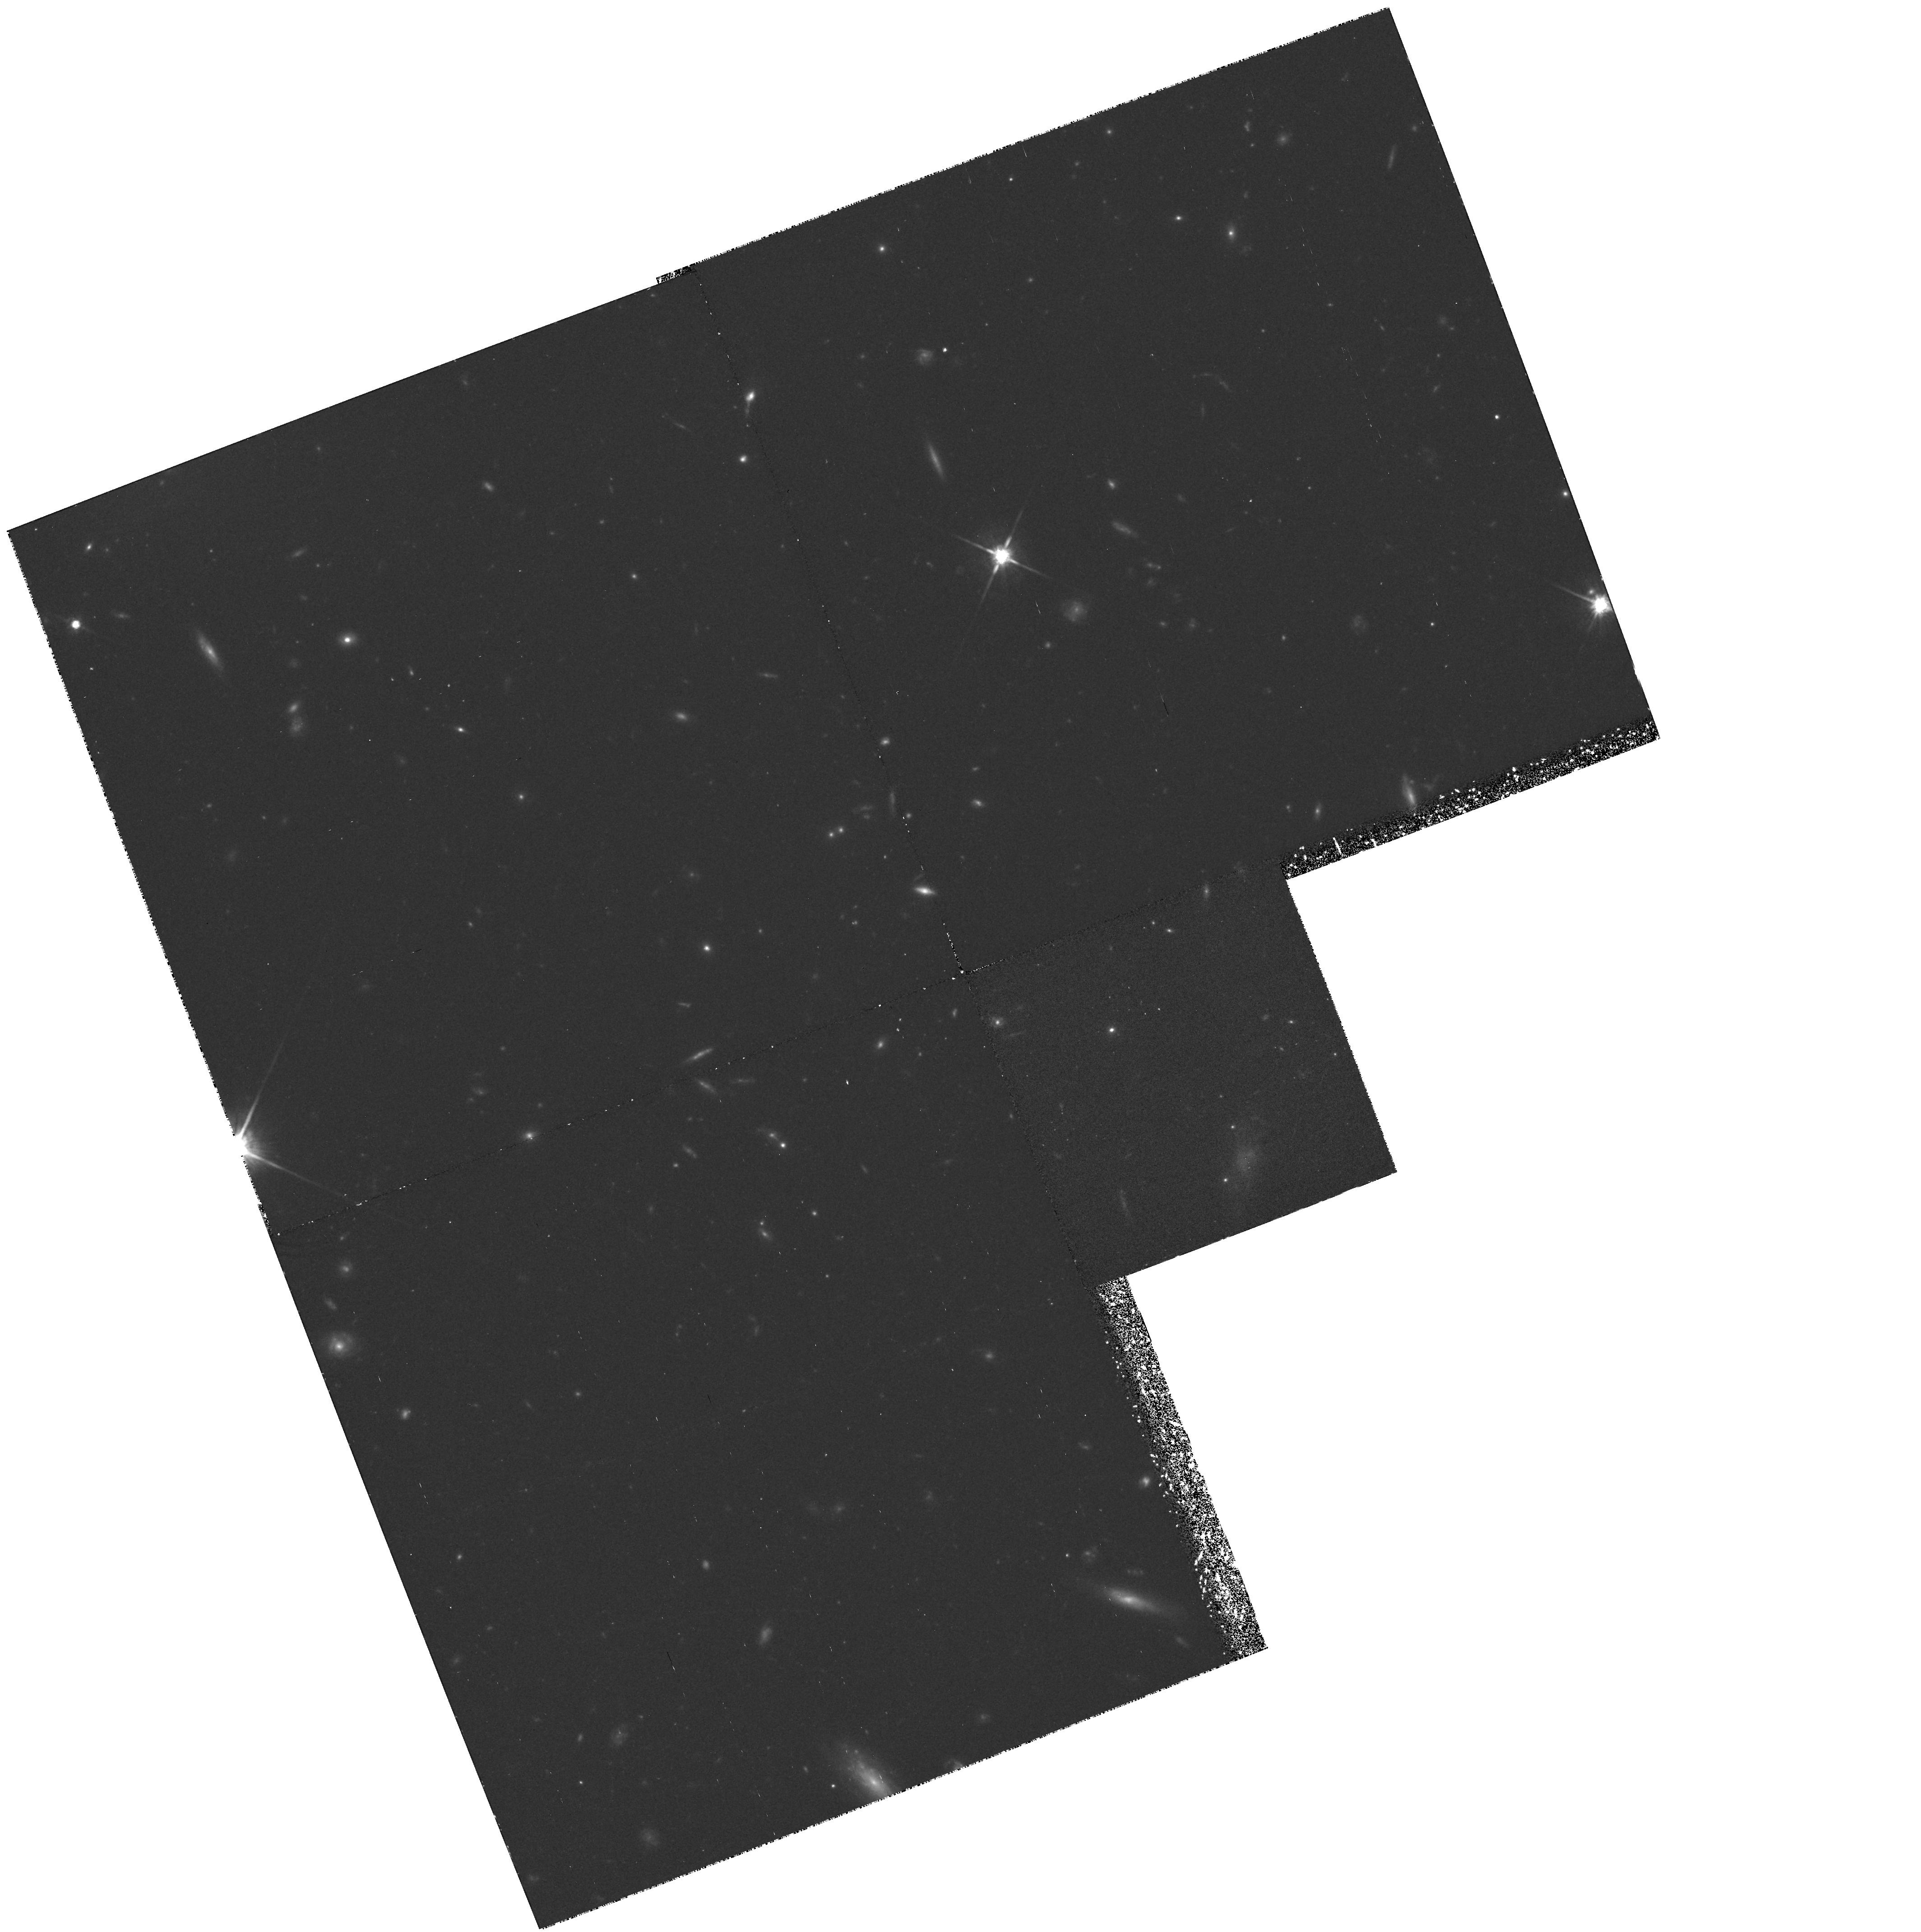
Target: F1146+11-1
Instrument: WFPC2/PC
Filter: F814W
Exposure: 1.9 h
Observation ID: hst_5852_01_wfpc2_pc_f814w_u2rj01

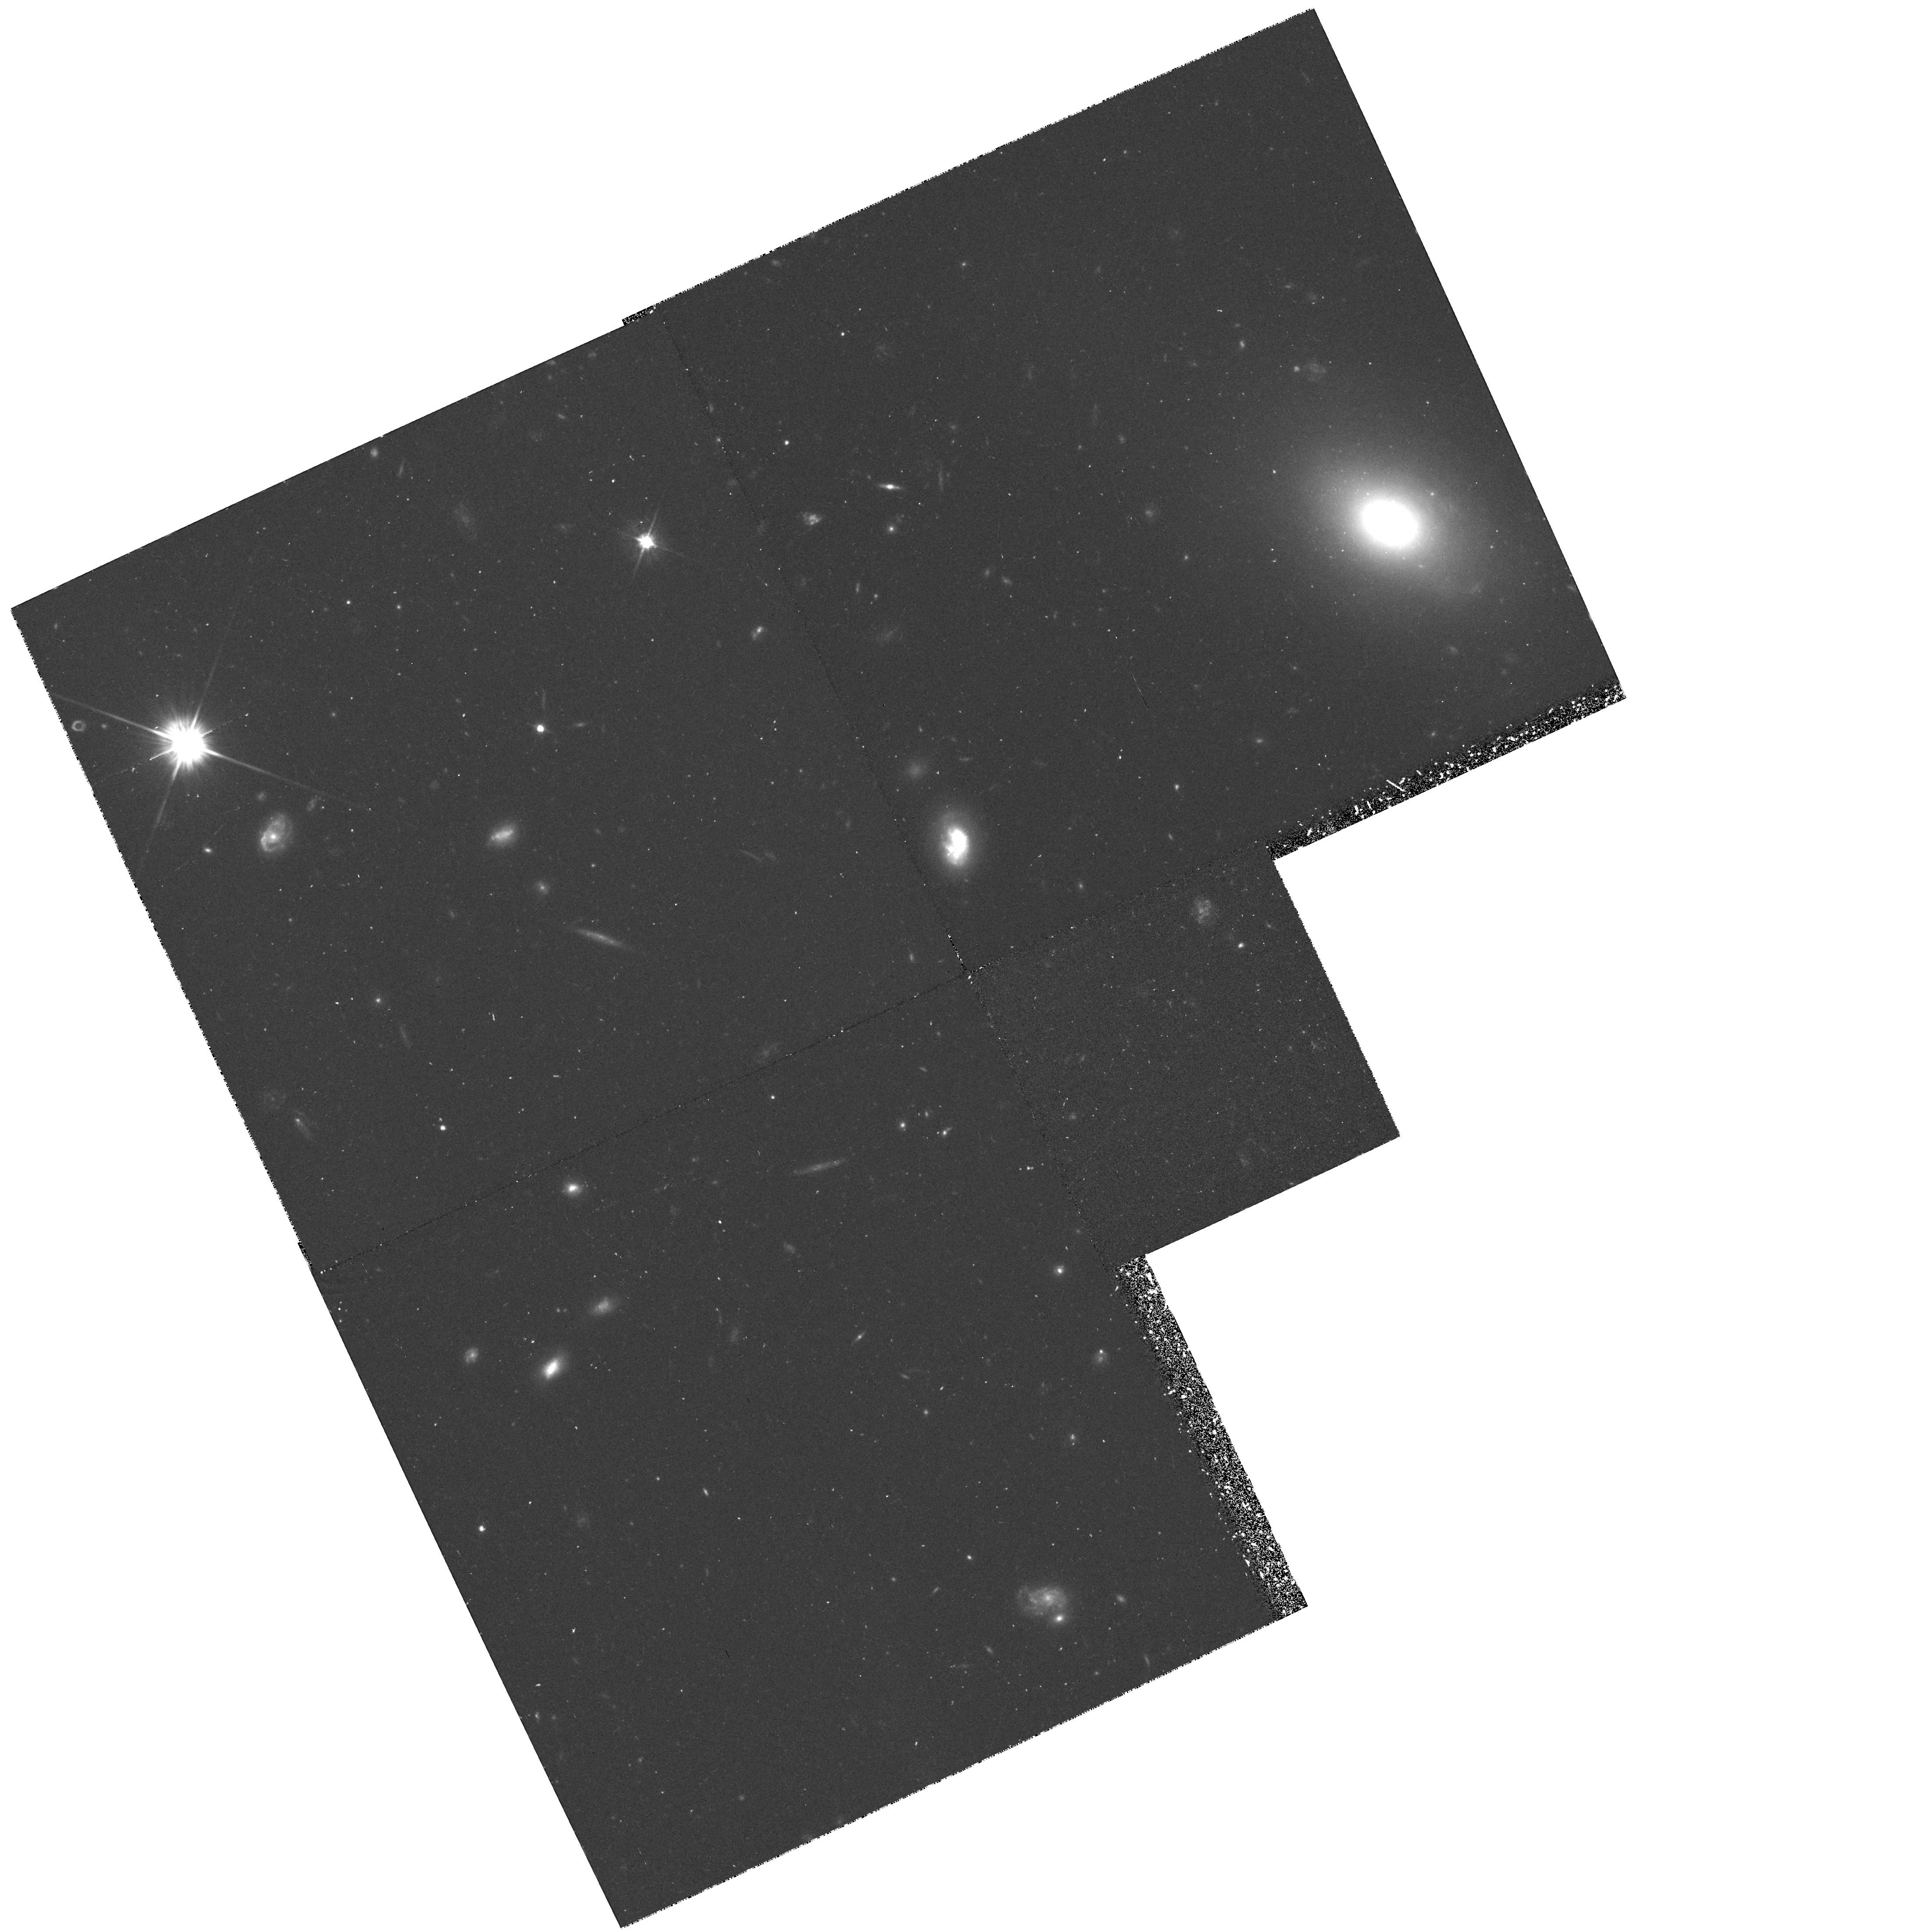
Target: F1146+11-4
Instrument: WFPC2/PC
Filter: F606W
Exposure: 52 min
Observation ID: hst_5852_04_wfpc2_pc_f606w_u2rj04

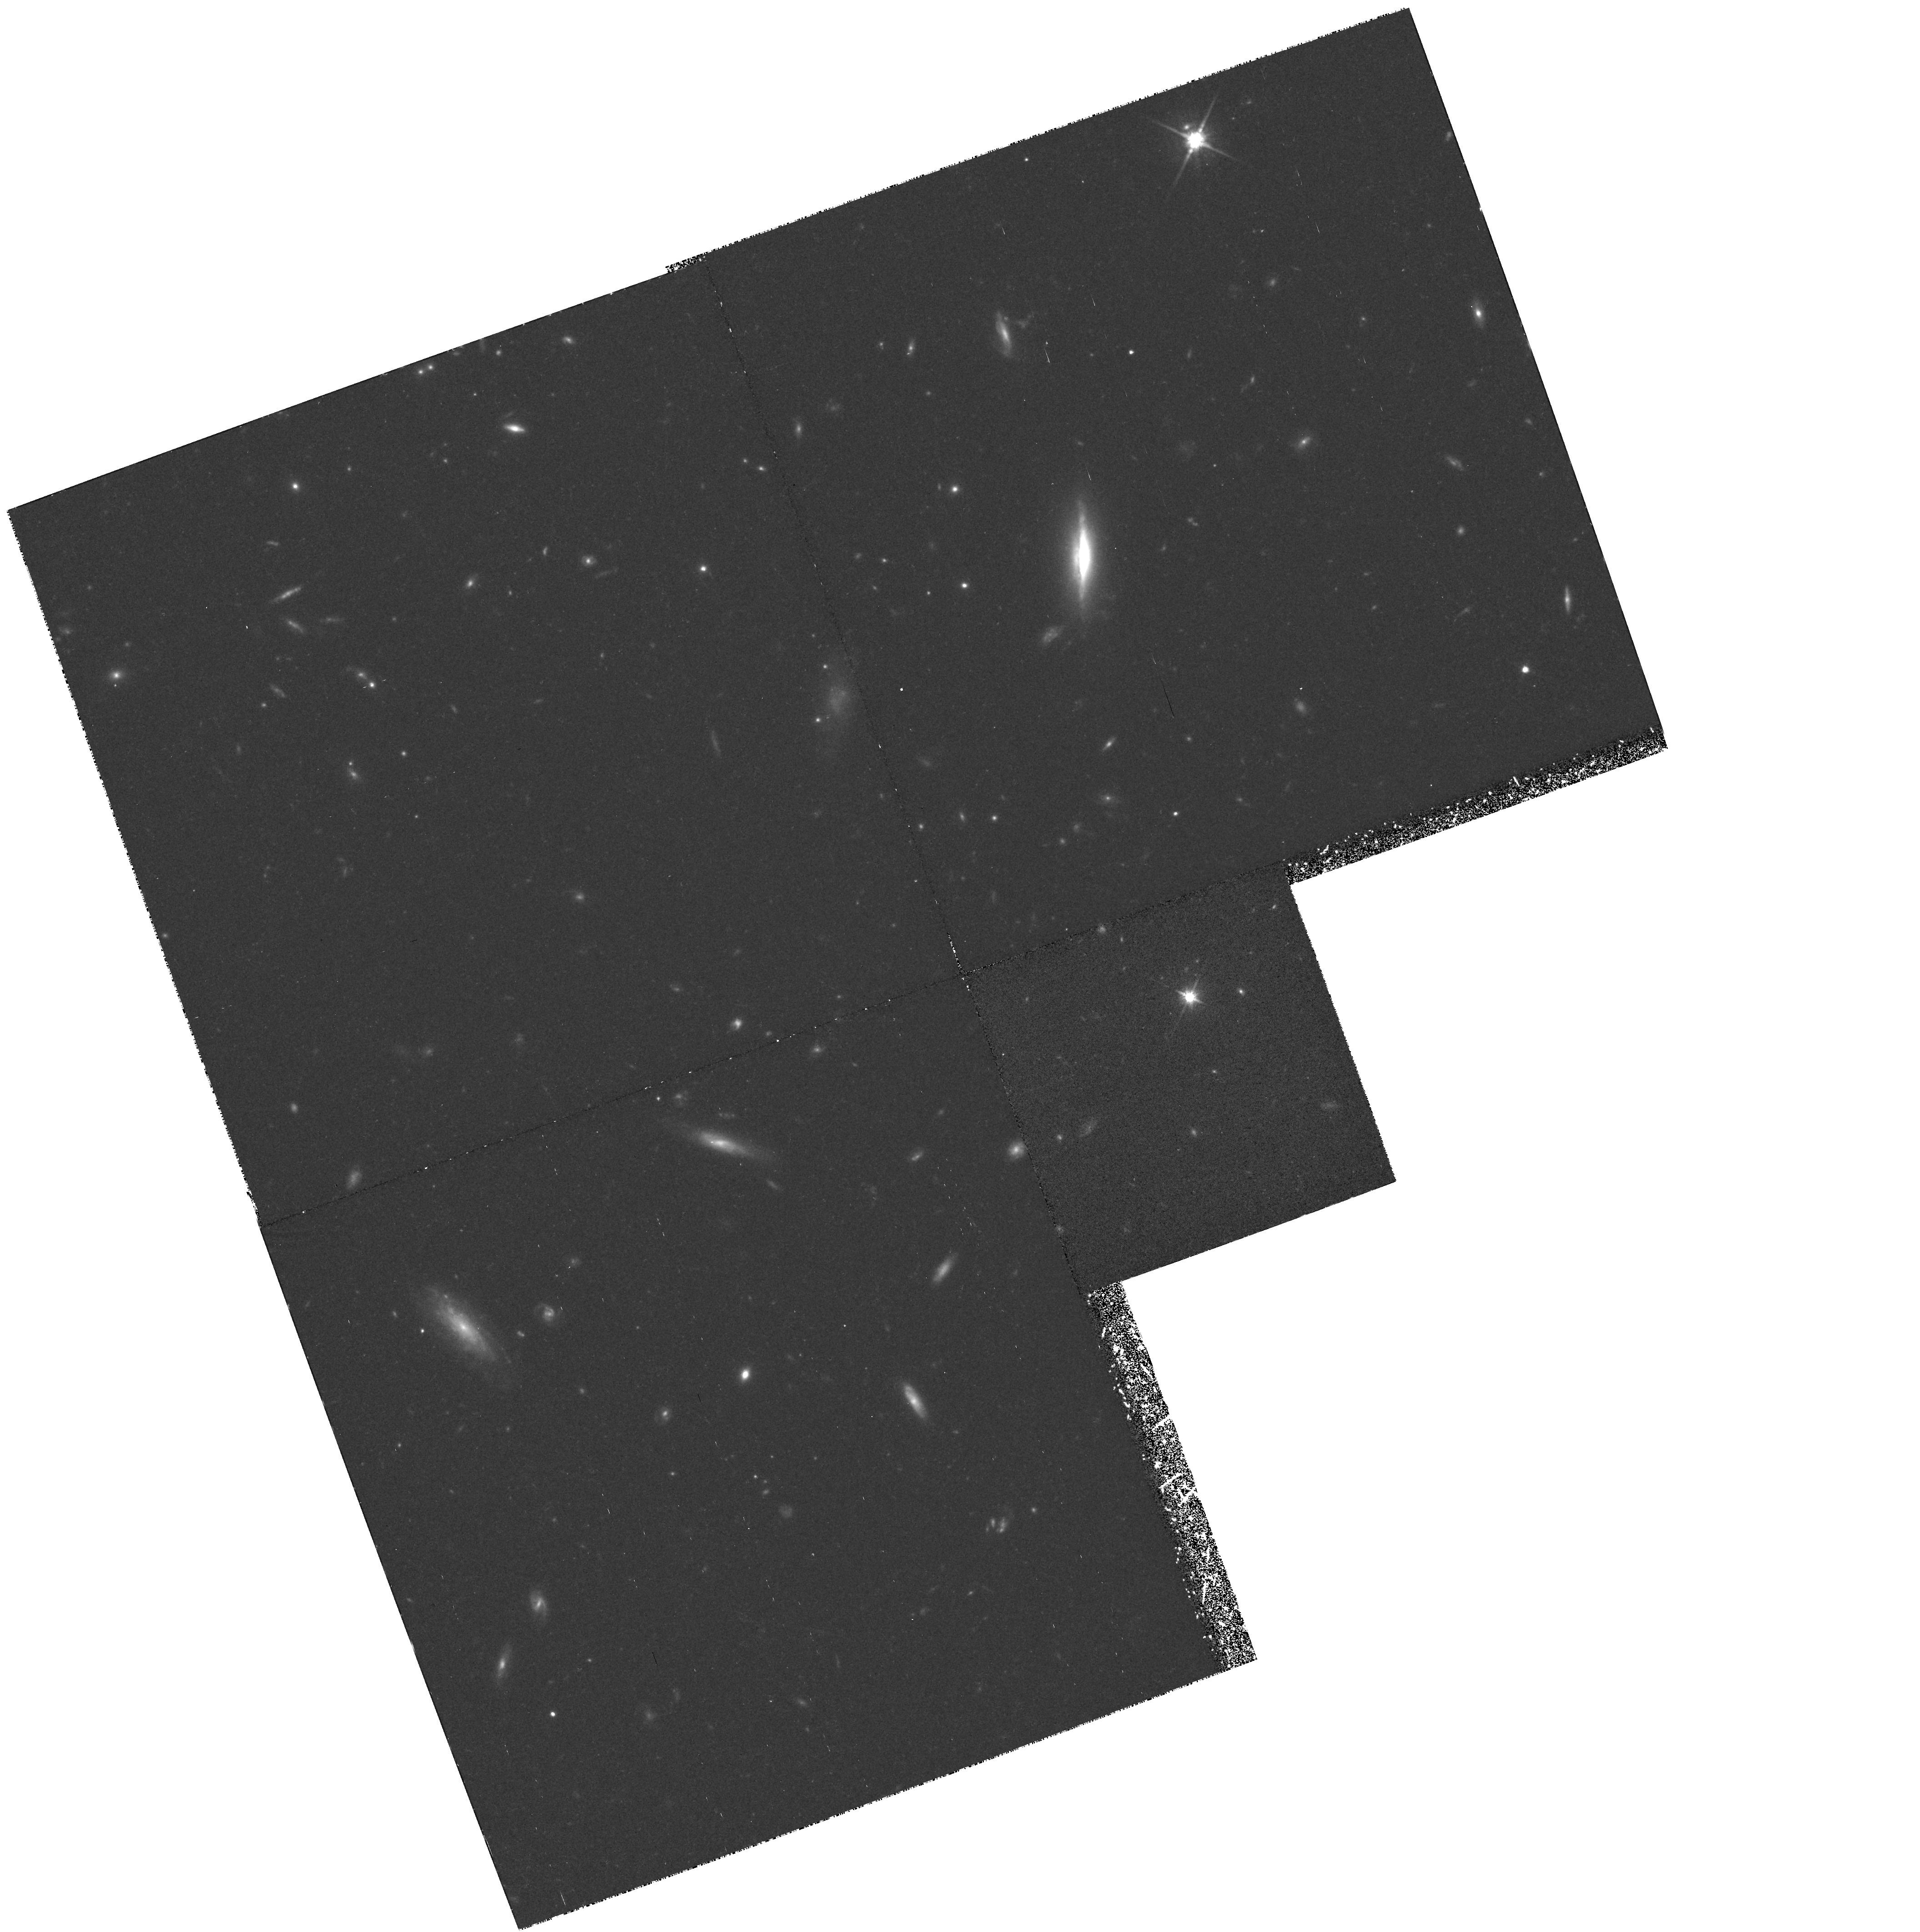
Target: F1146+11-2
Instrument: WFPC2/PC
Filter: F814W
Exposure: 1.5 h
Observation ID: hst_5852_02_wfpc2_pc_f814w_u2rj02

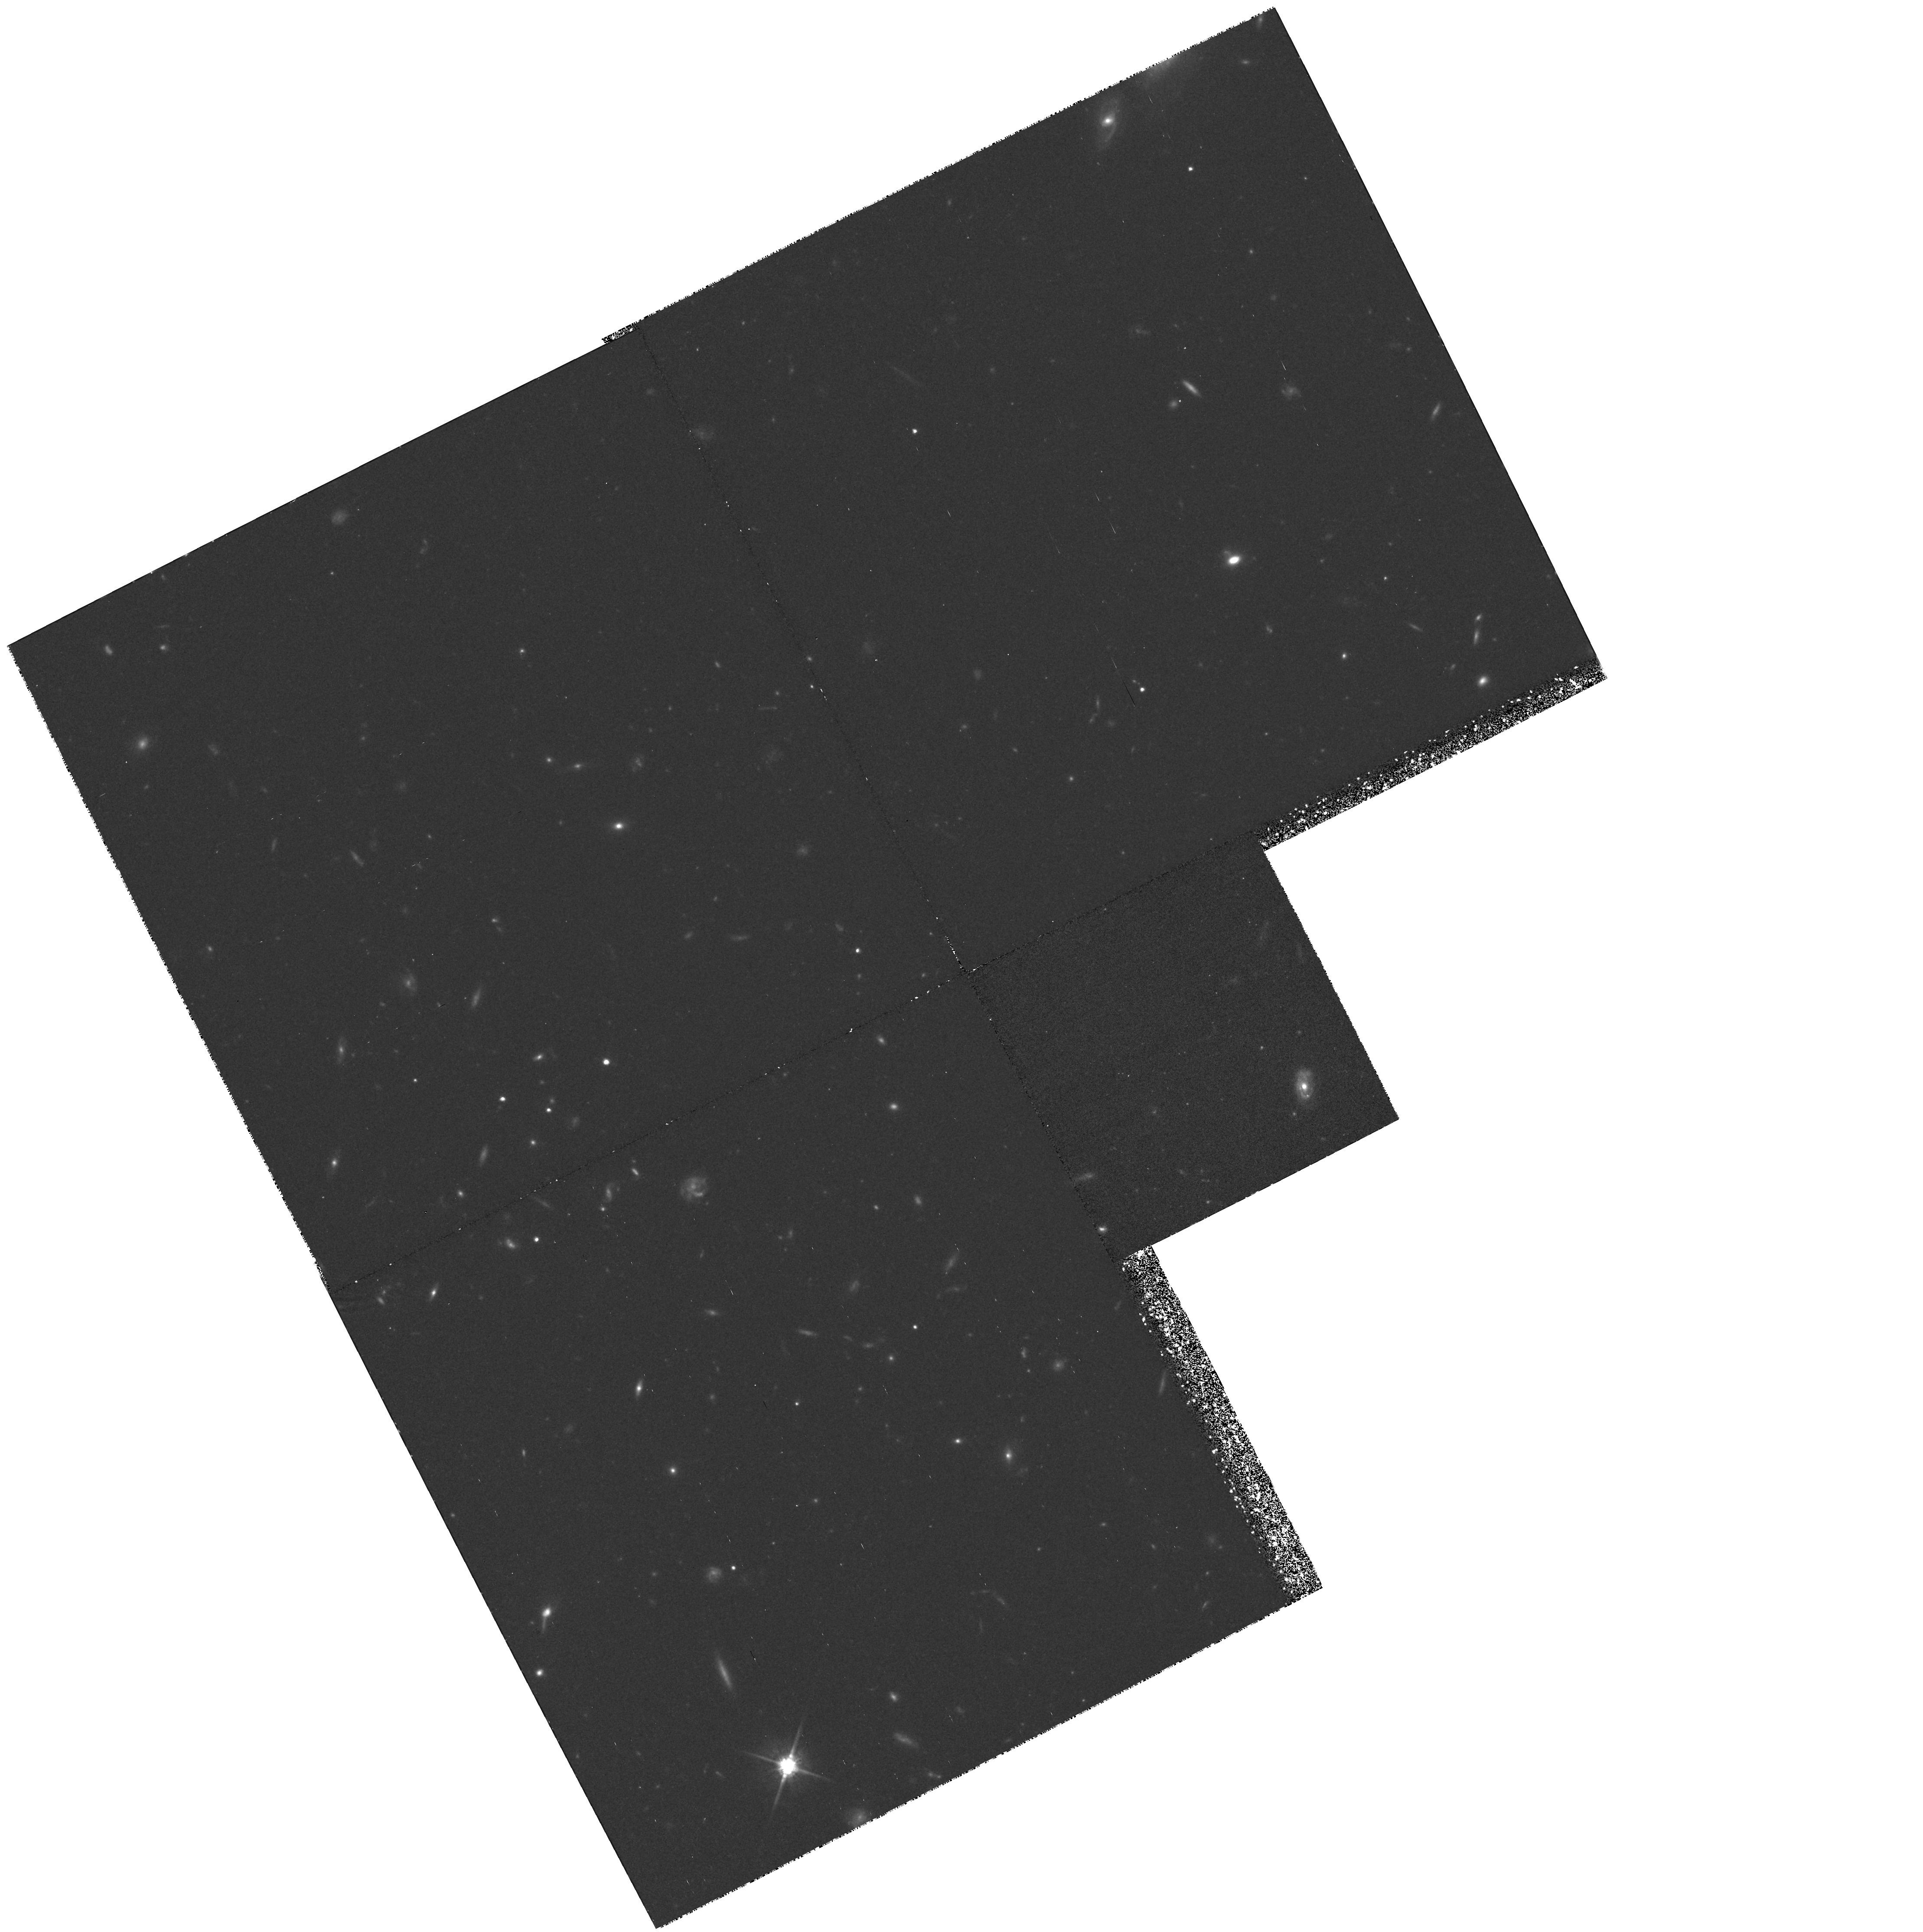
Target: F1146+11-3
Instrument: WFPC2/PC
Filter: F814W
Exposure: 1.9 h
Observation ID: hst_5852_03_wfpc2_pc_f814w_u2rj03

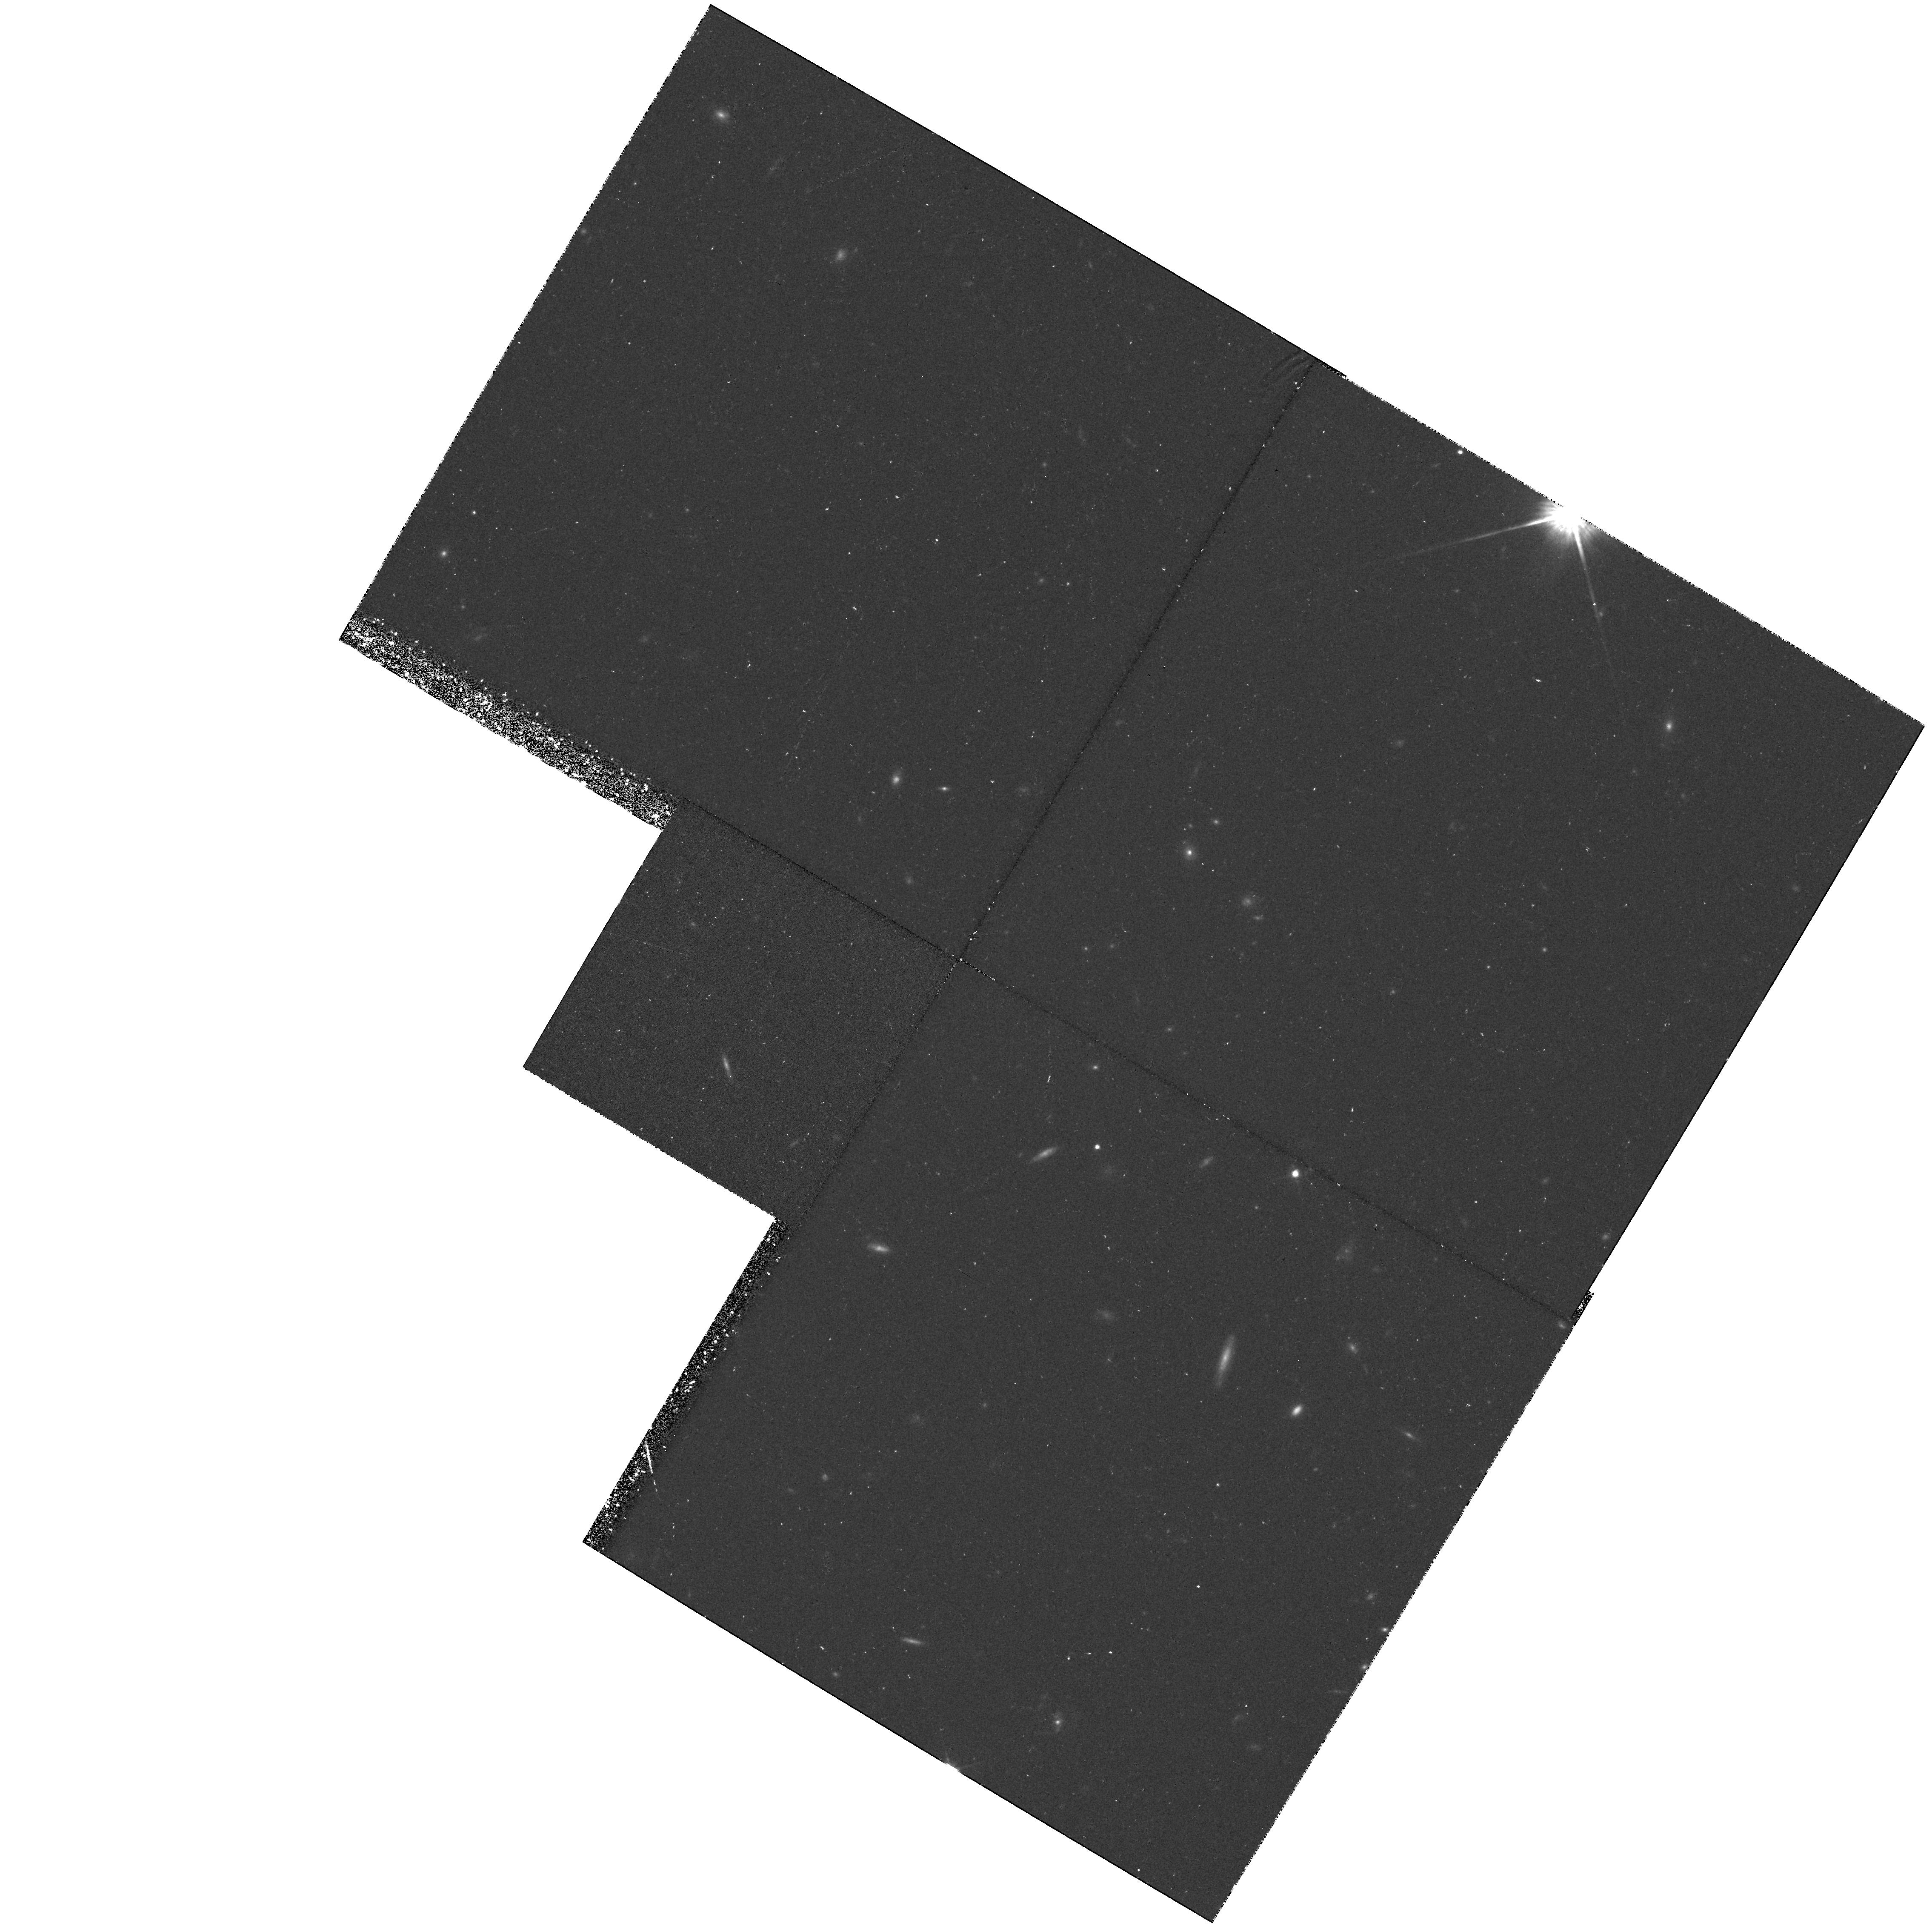
Target: F1146+11-5
Instrument: WFPC2/PC
Filter: F814W
Exposure: 48 min
Observation ID: hst_5852_05_wfpc2_pc_f814w_u2rj05

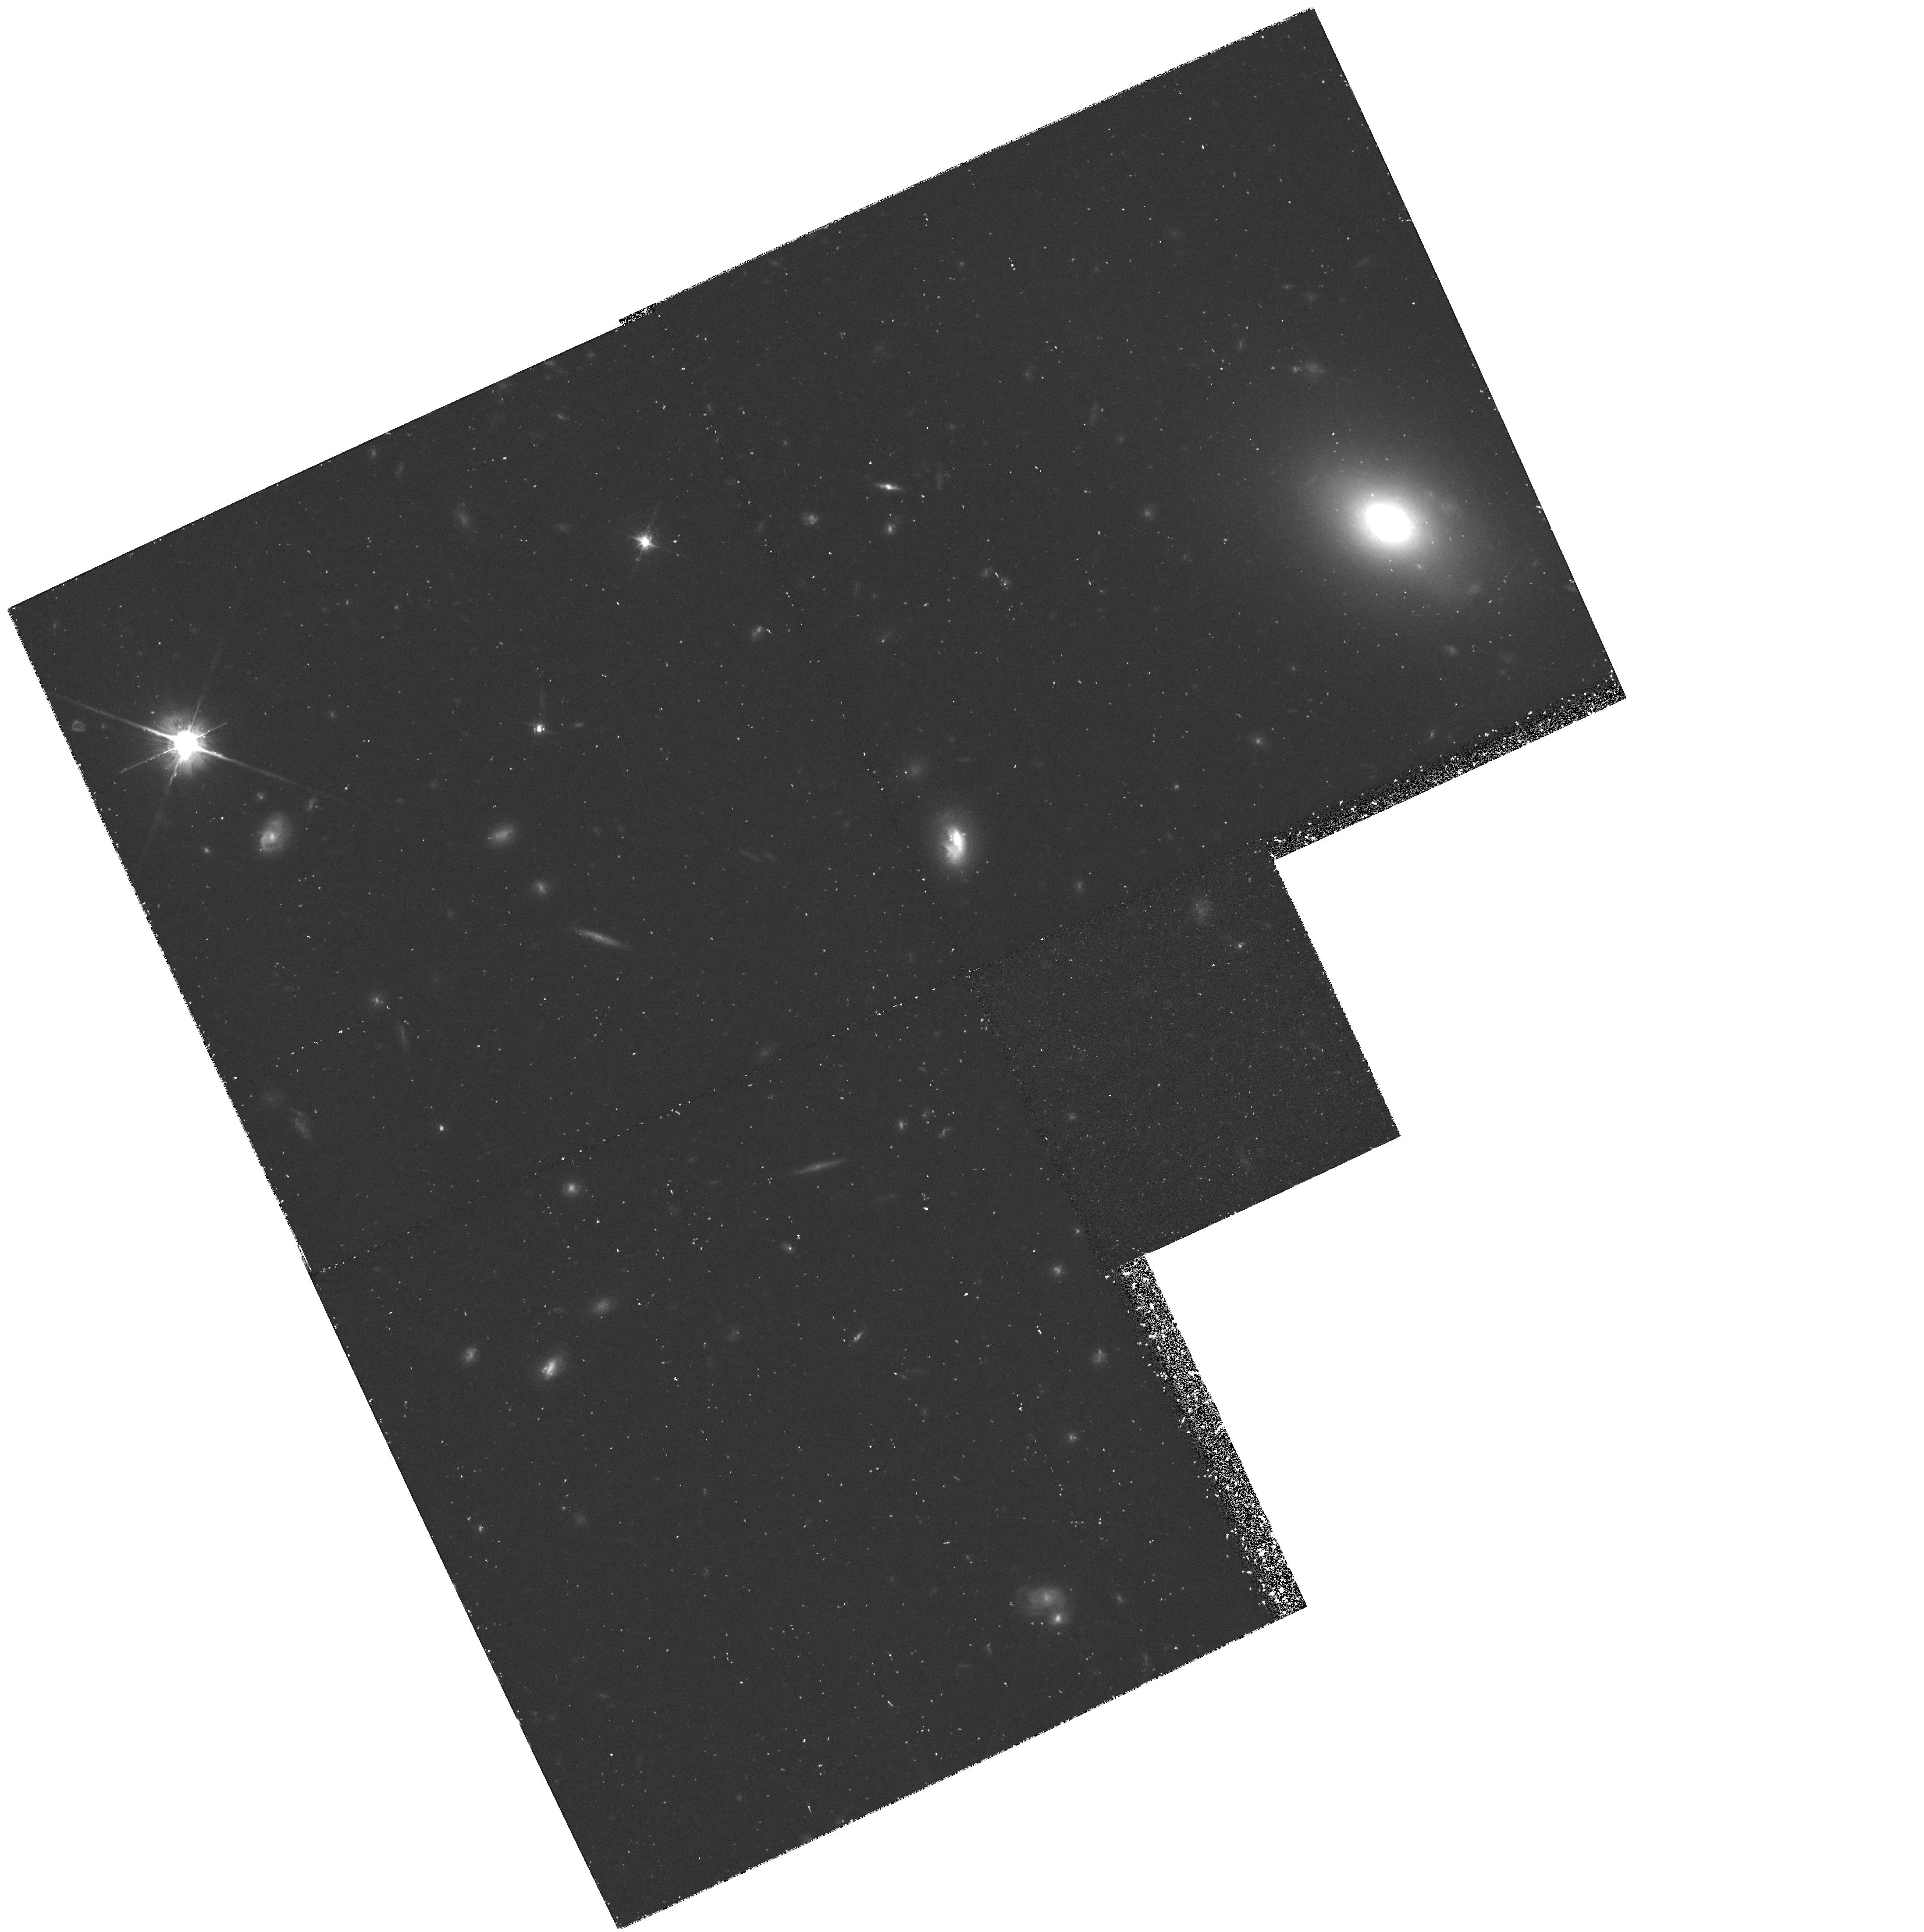
Target: F1146+11-4
Instrument: WFPC2/PC
Filter: F814W
Exposure: 1.3 h
Observation ID: hst_5852_04_wfpc2_pc_f814w_u2rj04

LyAlpha Forest Cloud Sizes and Clustering at z ~ 0.5 from a Grouping of Five QSOs on the Sky (PI: Turnshek, David A.)

We propose HST-FOS-G190H observations of a grouping of five QSOs on the sky. The fact that there are five QSOs means that there are 10 pairings, and the pairs have the following separations in arcmin: 0.9, 1.4, 1.6, 2.1, 2.6, 3.2, 4.7, 6.6, 7.0, and 7.9. The G190H observations will cover the redshift interval z ~ 0.25 -- 0.88. The sizes subtended by the observations will range from ~ 130h^-1 kpc (for the 0.9 arcmin pair at z = 0.25) to ~ 2h^-1 Mpc (for the 7.9 arcmin pair at z = 0.88). Common LyAlpha absorption lines have been seen in spectra of pairs of QSOs at higher redshift (z ~ 2) for separations of ~ 50h^-1 kpc and have been found to correlate with each other at small velocity separations (Deltav < 500 kms) for separations as large as ~ 400h^-1 kpc. At the largest length scales we propose to study, some common metal-line absorption has been reported in spectra of QSO pairs at high redshift and clusters/superclusters of galaxies have these characteristic lengths at low redshift. More recently, results from the HST Quasar Absorption Line Key Project show evidence for some clustering of LyAlpha lines with velocity dispersions of ~ 600 to 1400 kms \ which, if interpreted as a Hubble flow, correspond to dimensions of ~ 4 to 9 Mpc. For S/N ~ 30 we estimate that ~ 27 relatively strong 5-Sigma significance LyAlpha lines with rest equivalent widths > 0.17 Angstrom \ will be detected in each spectrum. These observations can uniquely explore the LyAlpha forest cloud sizes, characteristic clustering lengths, and region shapes at z ~ 0.25 -- 0.88.